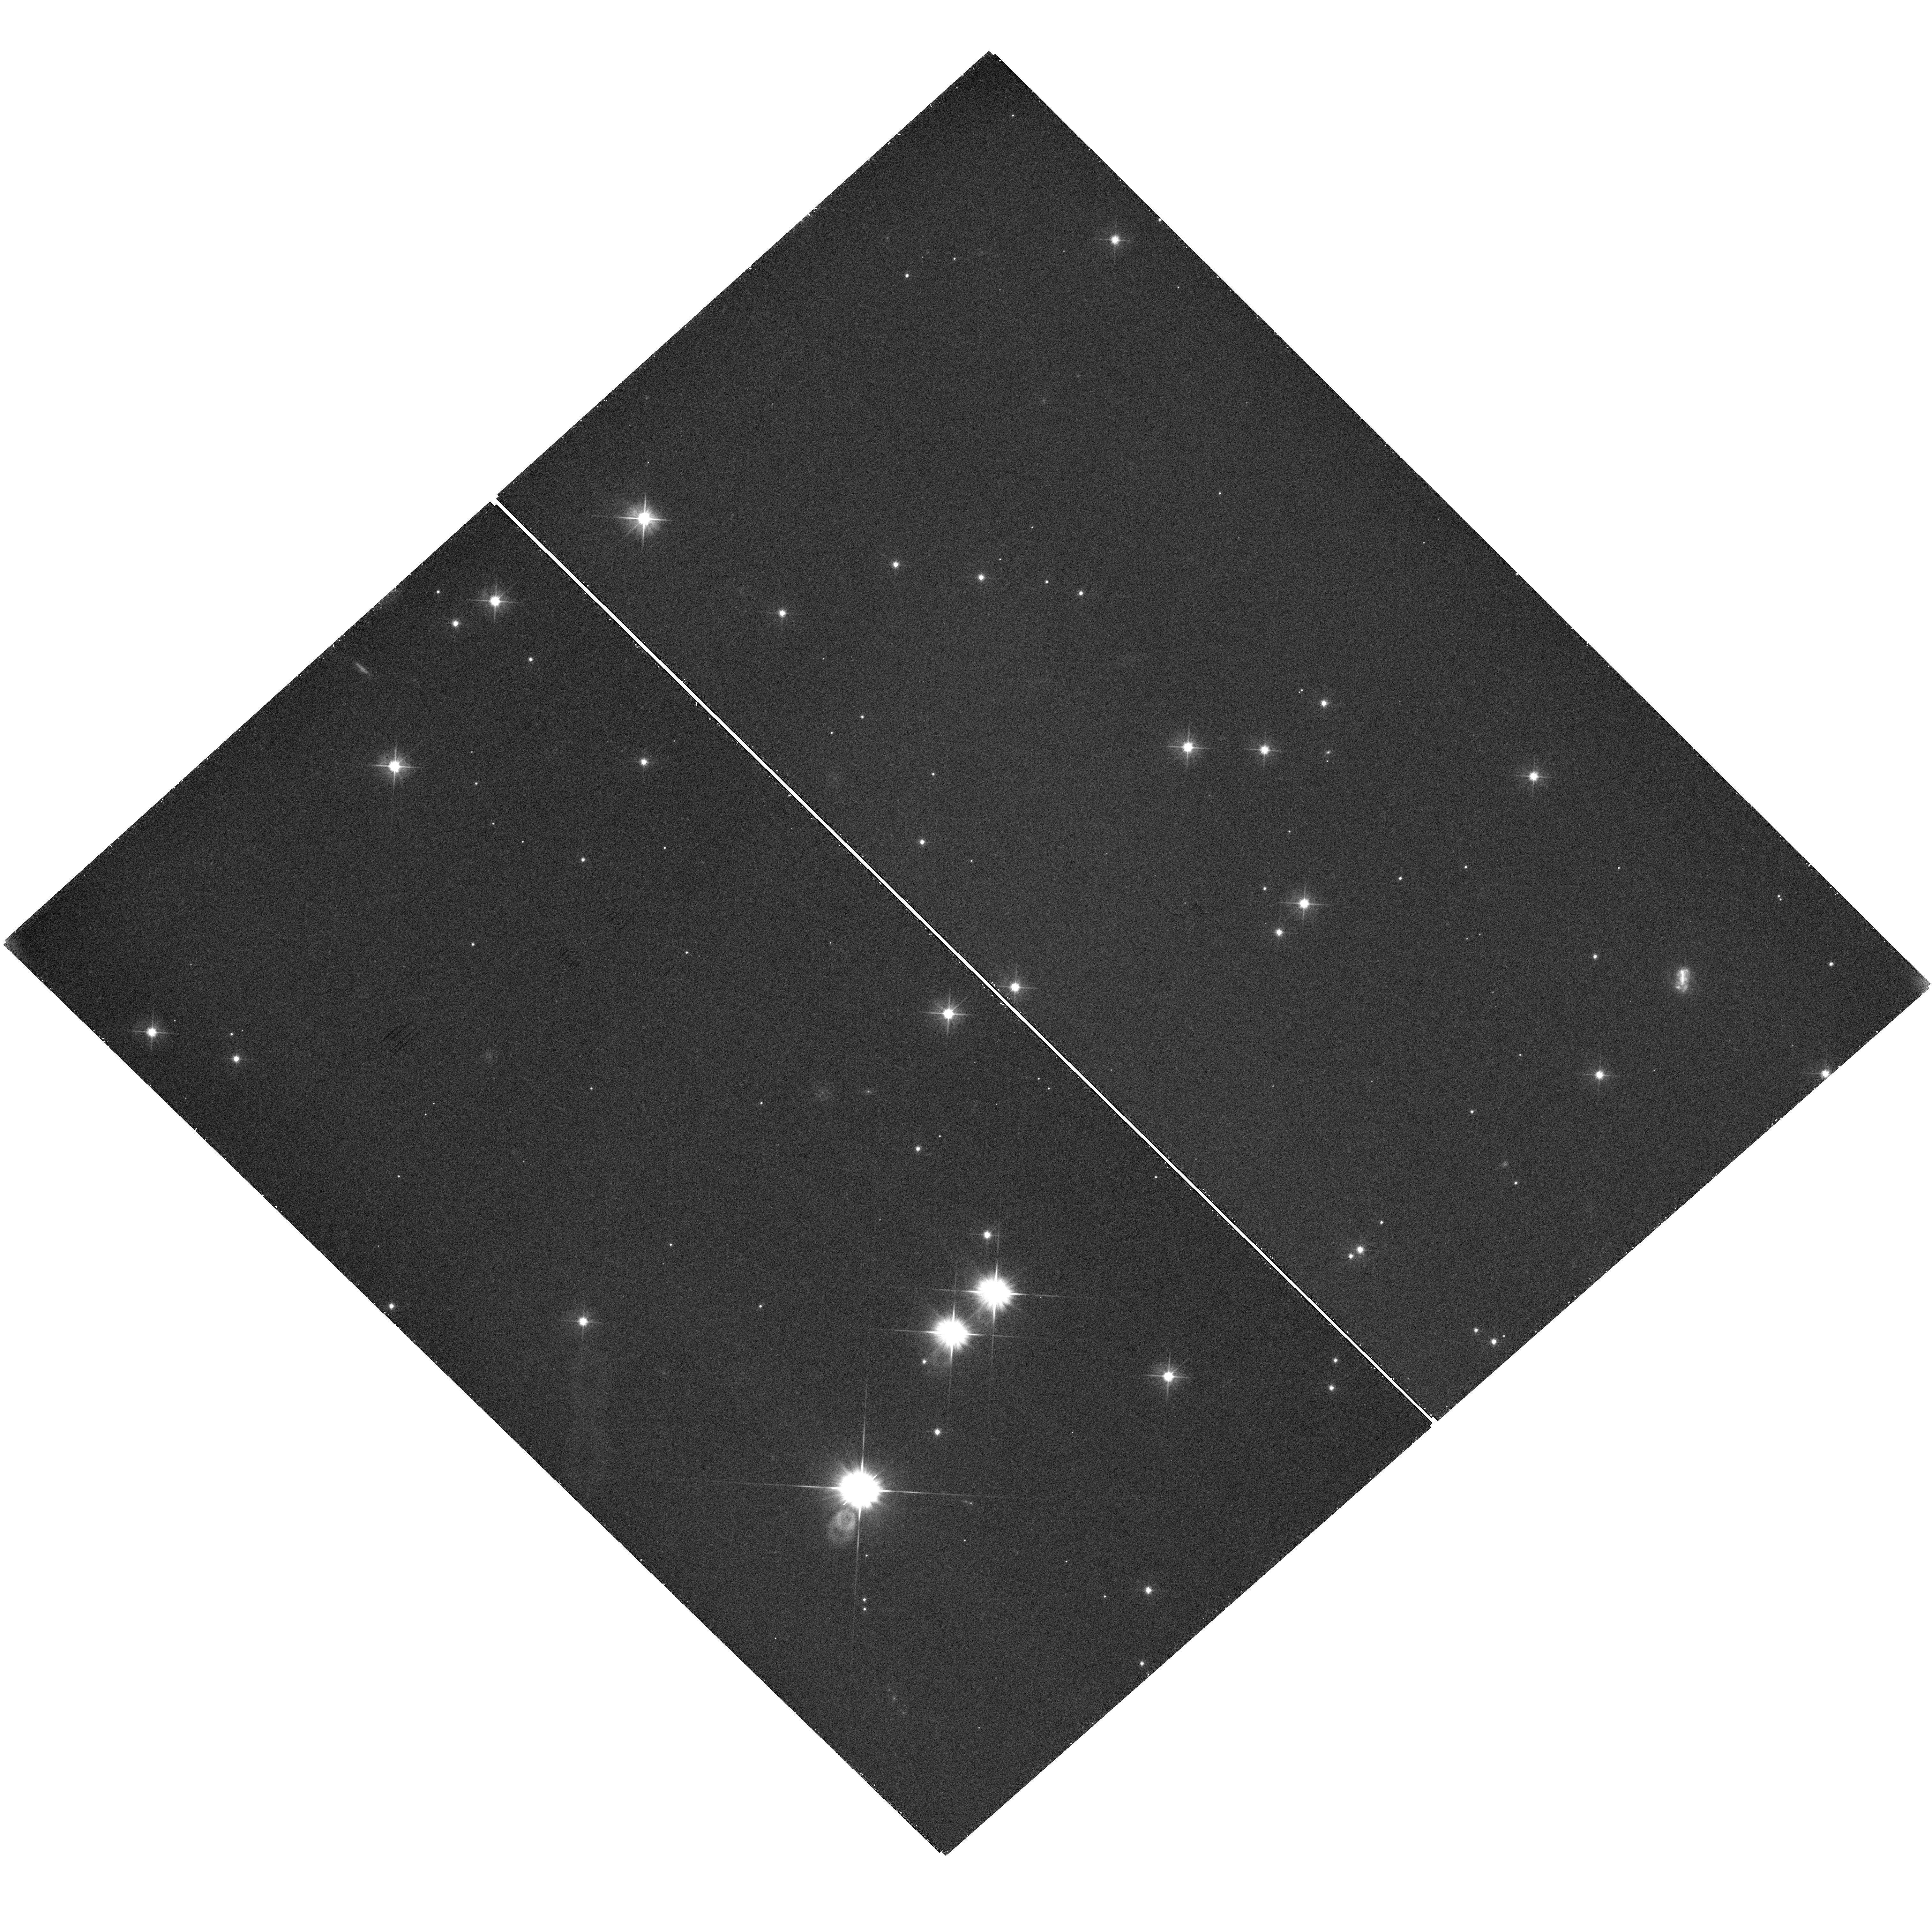
Target: FRB20201124
Instrument: WFC3/UVIS
Filter: F475X
Exposure: 40 min
Observation ID: hst_16877_02_wfc3_uvis_f475x_iess02

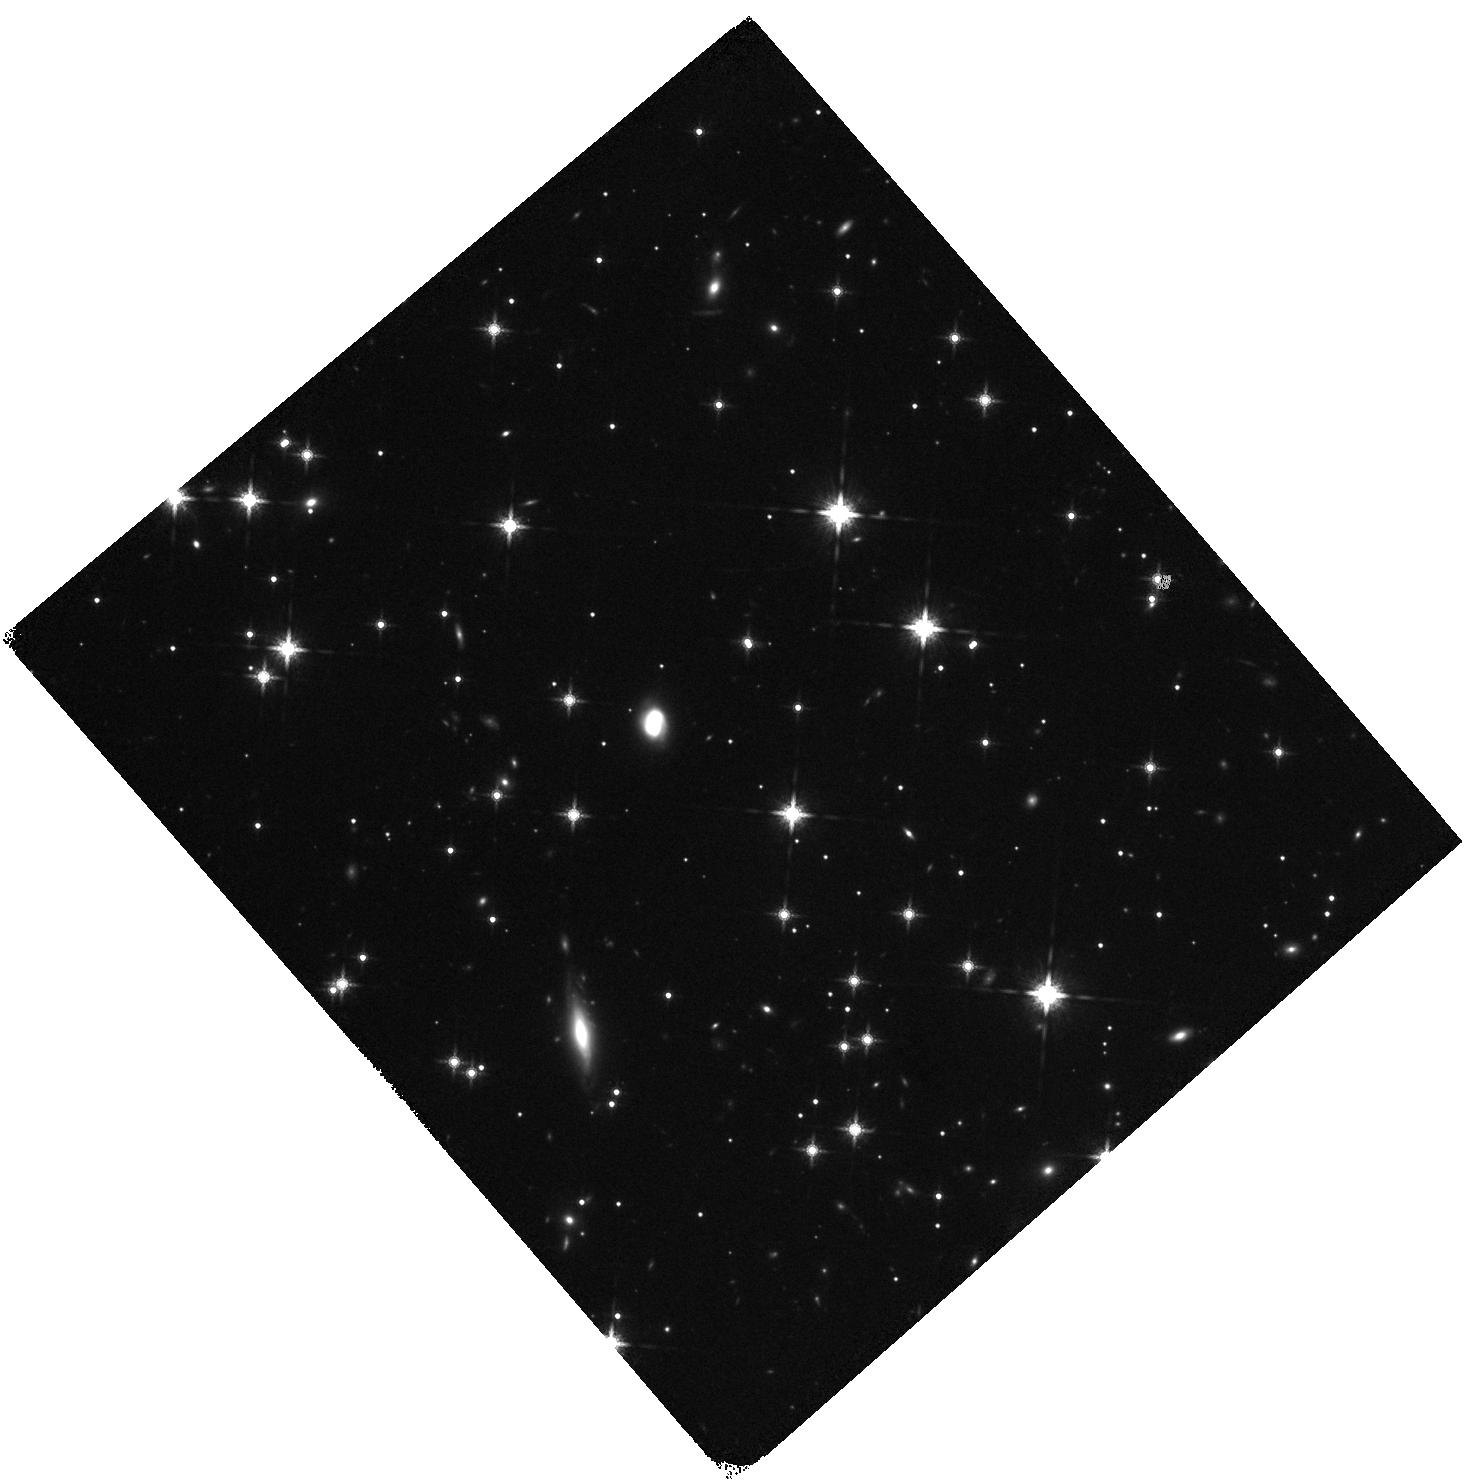
Target: FRB20201124
Instrument: WFC3/IR
Filter: F160W
Exposure: 35 min
Observation ID: hst_16877_01_wfc3_ir_f160w_iess01

Determining the host sub-structure and local environment characteristics of highly-active FRB 20201124A (PI: Mannings, Alexandra)

We propose HST mid-cycle imaging of the host galaxy of a fast radio burst (FRB) localized to milliarcsecond precision to constrain the origin of this enigmatic, highly active, repeating burst. Recent publications (based on HST observations) have established that FRBs occur primarily in star-forming galaxies with galactocentric offsets ranging from ~1 to 10 kpc. These data also indicate a high incidence of spiral arm structure in the near-IR band and suggest the frequent appearance of FRBs within these arms. With deep WFC3/UVIS 475X images we will observe the host of FRB 20201124A to precisely measure its spiral arm structure and to add to the quantitative assessment of the distribution of FRB progenitor locations relative to the arms. Following similar studies on other transients (e.g. supernovae), our experiment will yield new constraints on FRB progenitor channels by establishing the relationship of FRBs to recent star-formation and their progenitor lifetimes, using the high-resolution HST imaging in conjunction with VLA imaging of radio emission (presumed associated to recent star formation). The proposed observations with deep HST/WFC3 F160W will also determine the morphology, galactocentric offset, radial light distribution and local measure of the stellar mass surface density. The observations will utilize HST's high angular resolution imaging and UV sensitivity to measure the immediate galactic environment of this FRB and the nature of star formation to within a single pixel (0.1 kpc) of the burst's origin. We commit to rapid publication and release of the data to guide future research of this unique source.